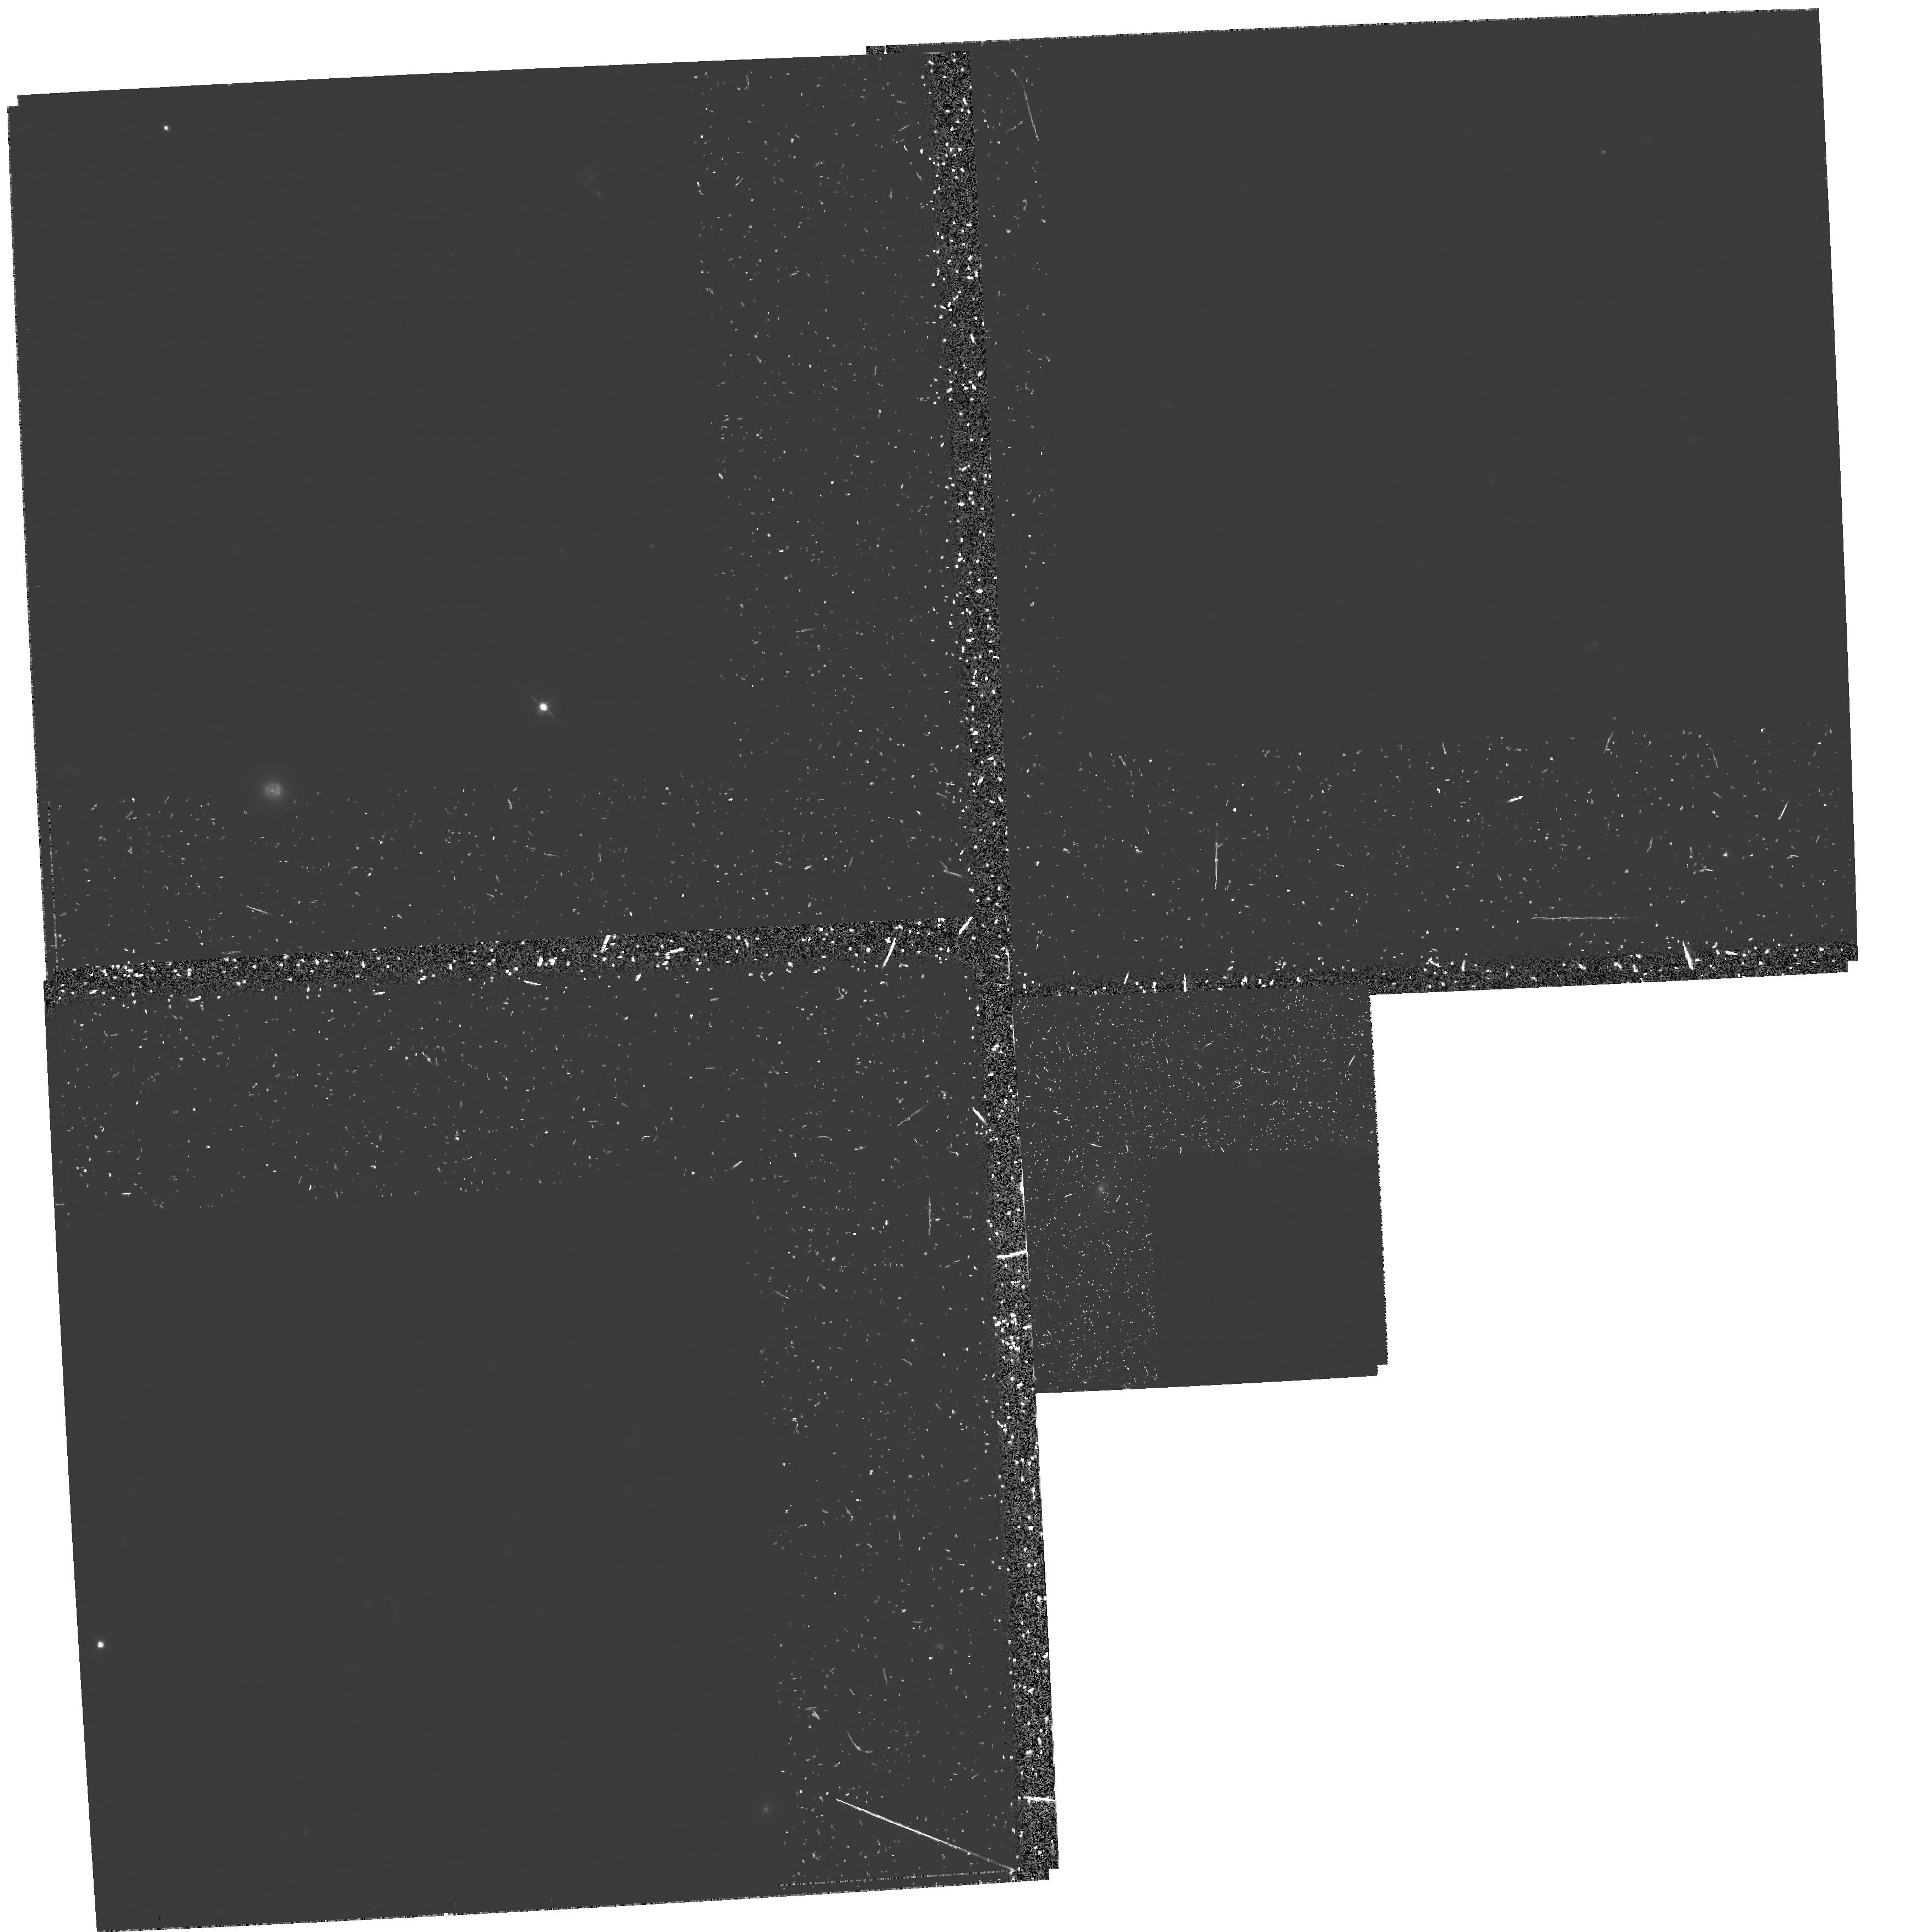
Target: 3C266
Instrument: WFPC2/PC
Filter: F555W-POLQ
Exposure: 2.9 h
Observation ID: hst_6583_06_wfpc2_pc_f555w-polq_u3k506

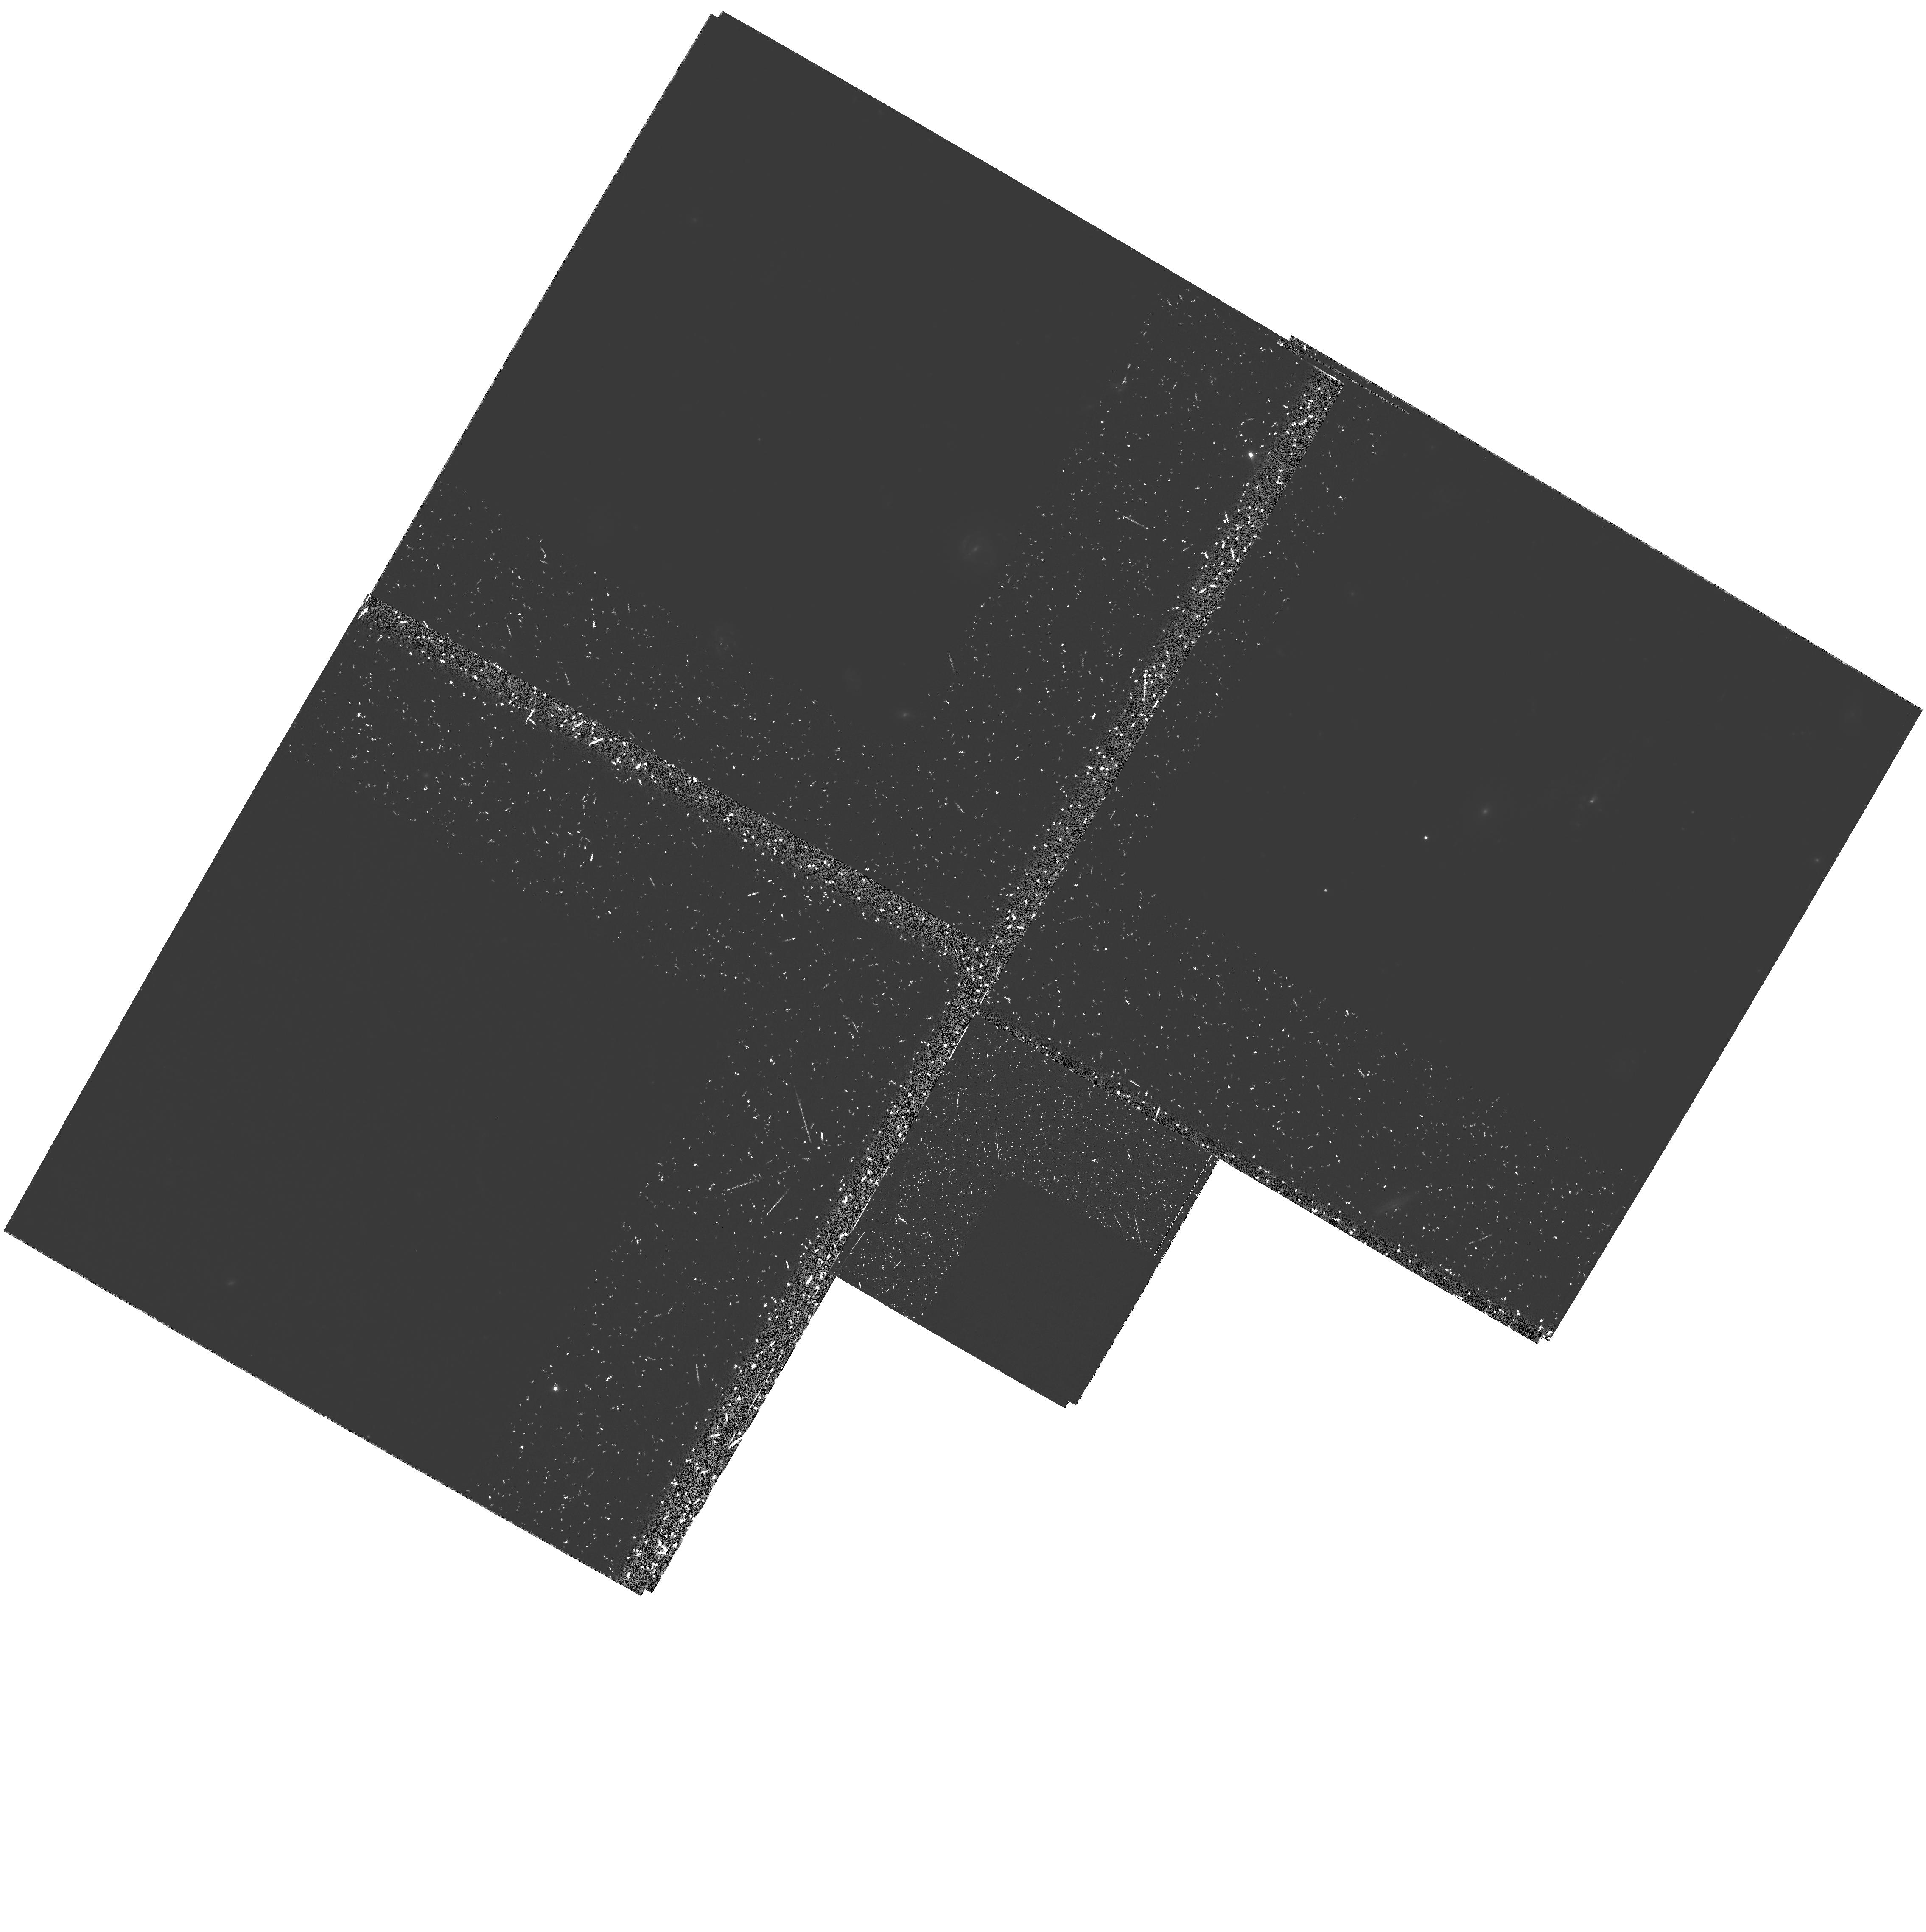
Target: 3C265
Instrument: WFPC2/PC
Filter: F555W-POLQ
Exposure: 2.8 h
Observation ID: hst_6583_01_wfpc2_pc_f555w-polq_u3k501

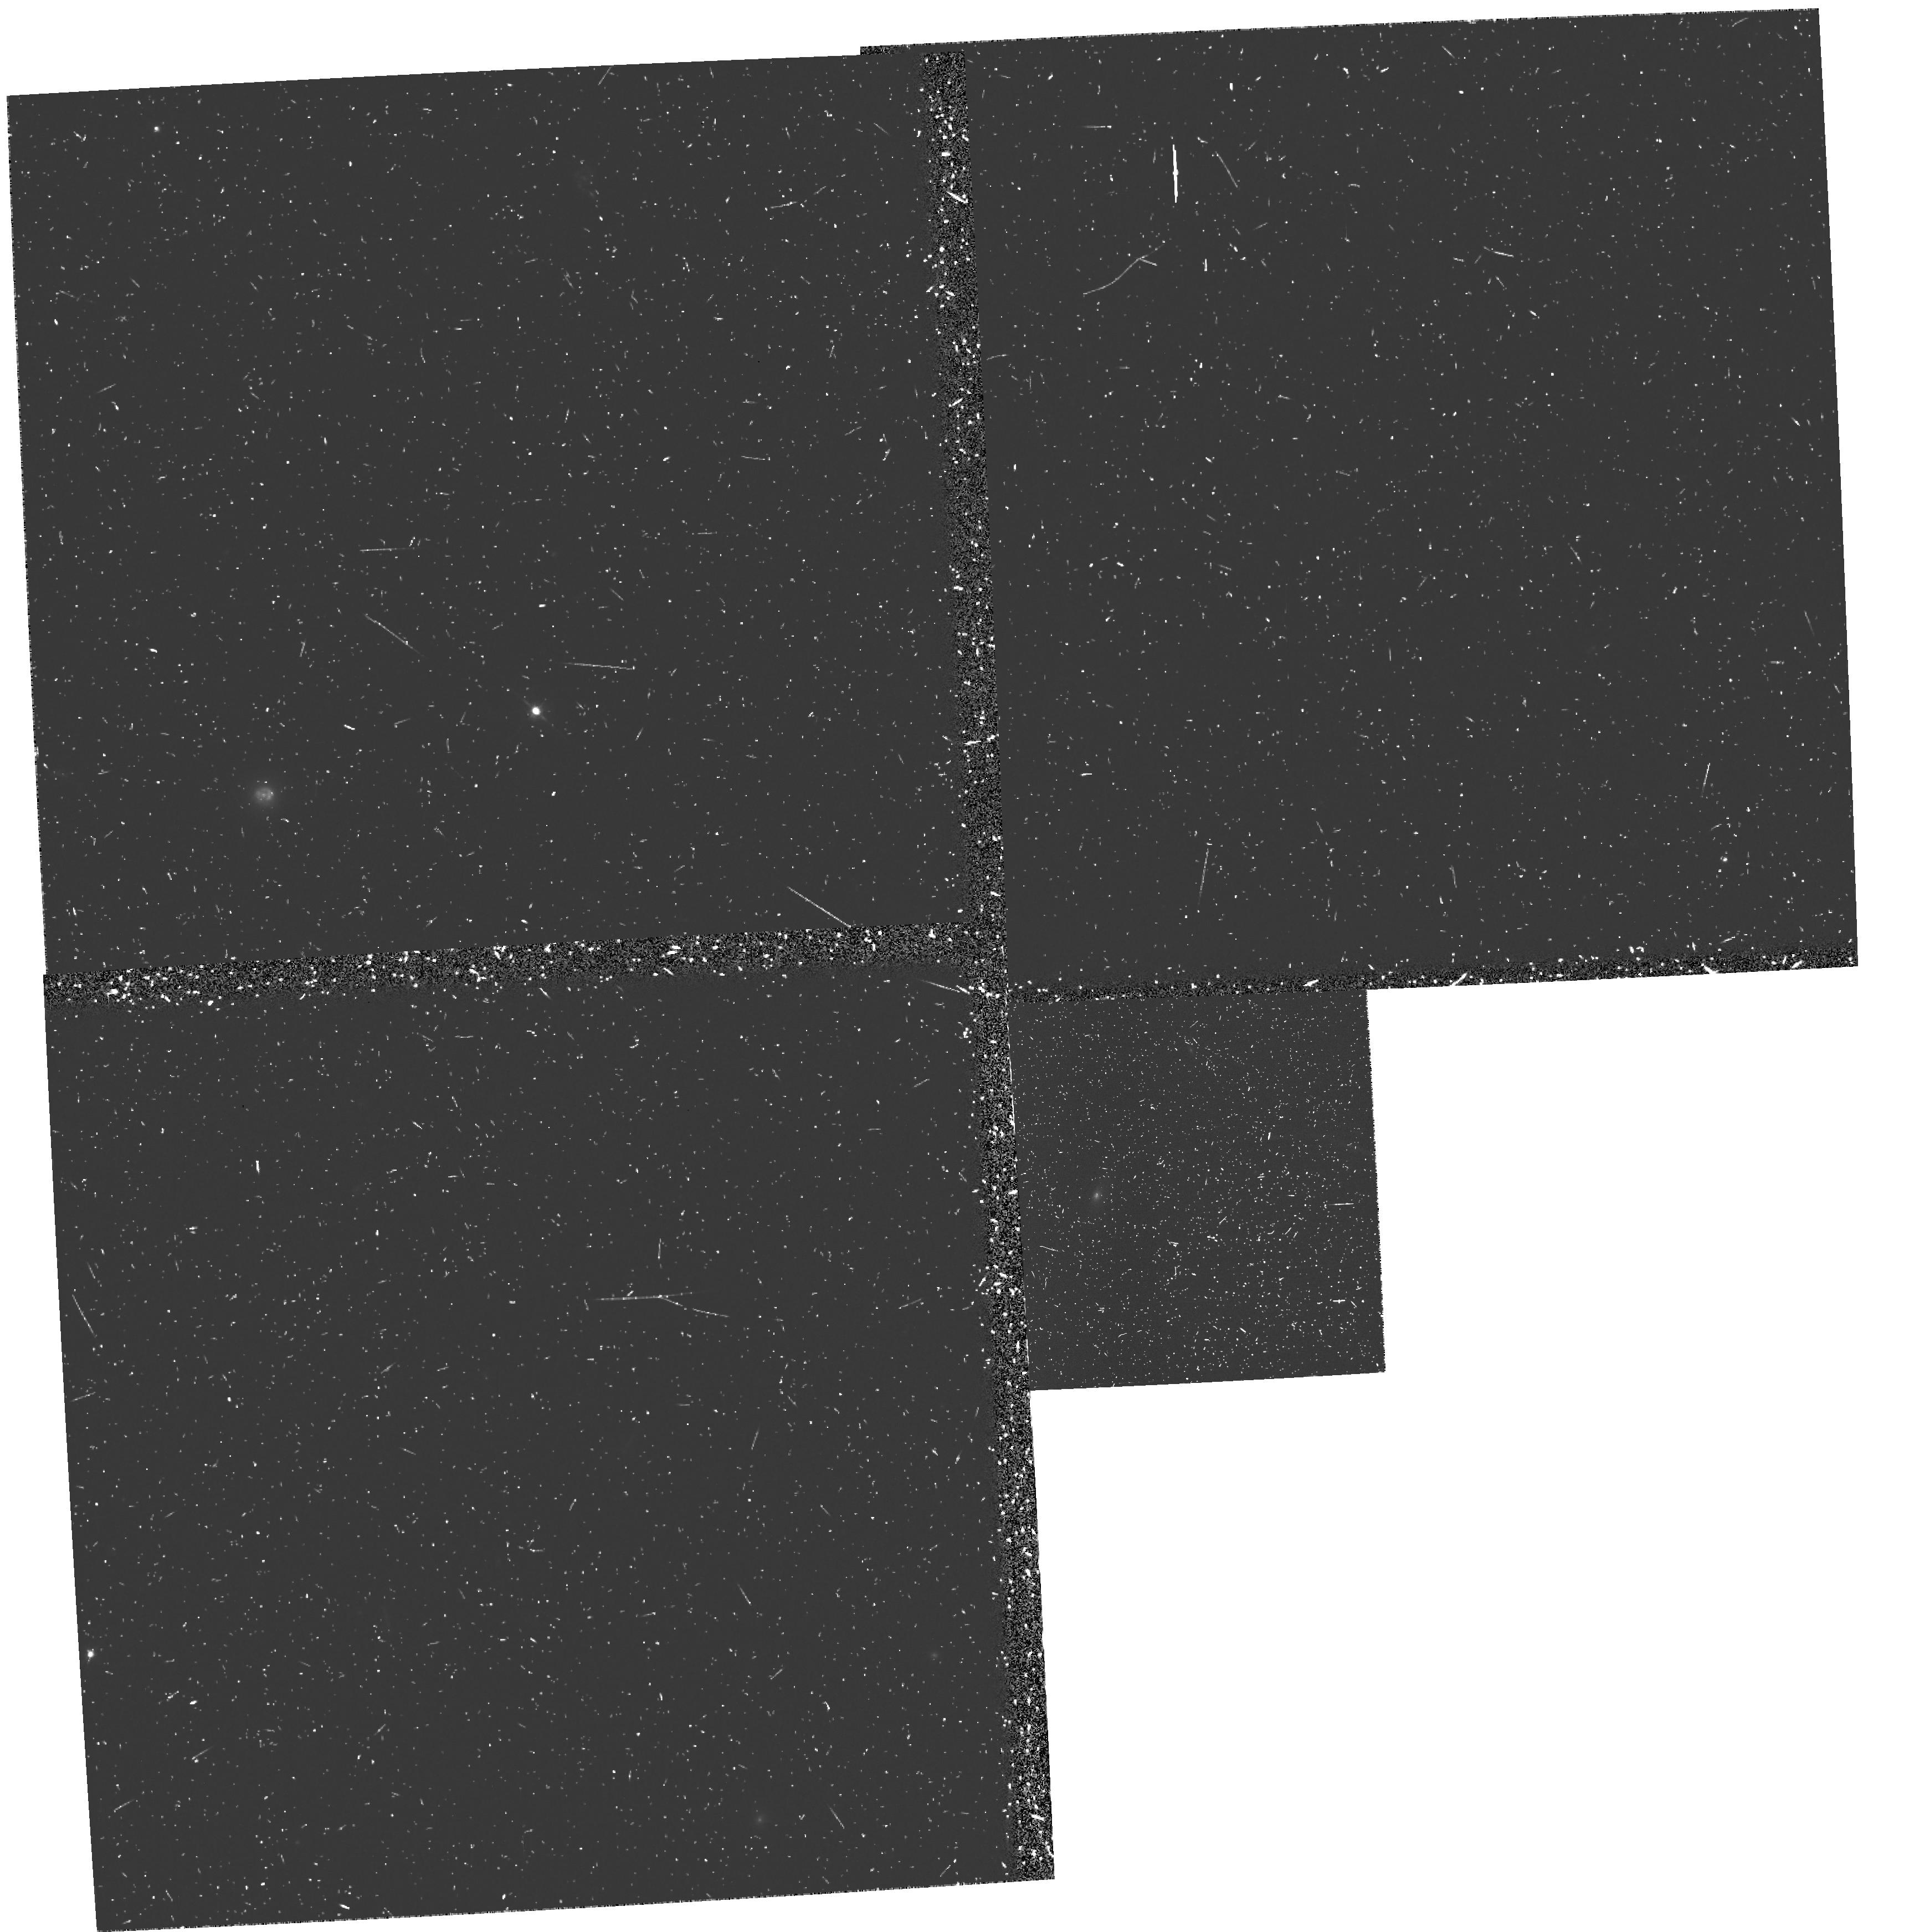
Target: 3C266
Instrument: WFPC2/PC
Filter: F555W
Exposure: 23 min
Observation ID: u3k50606r

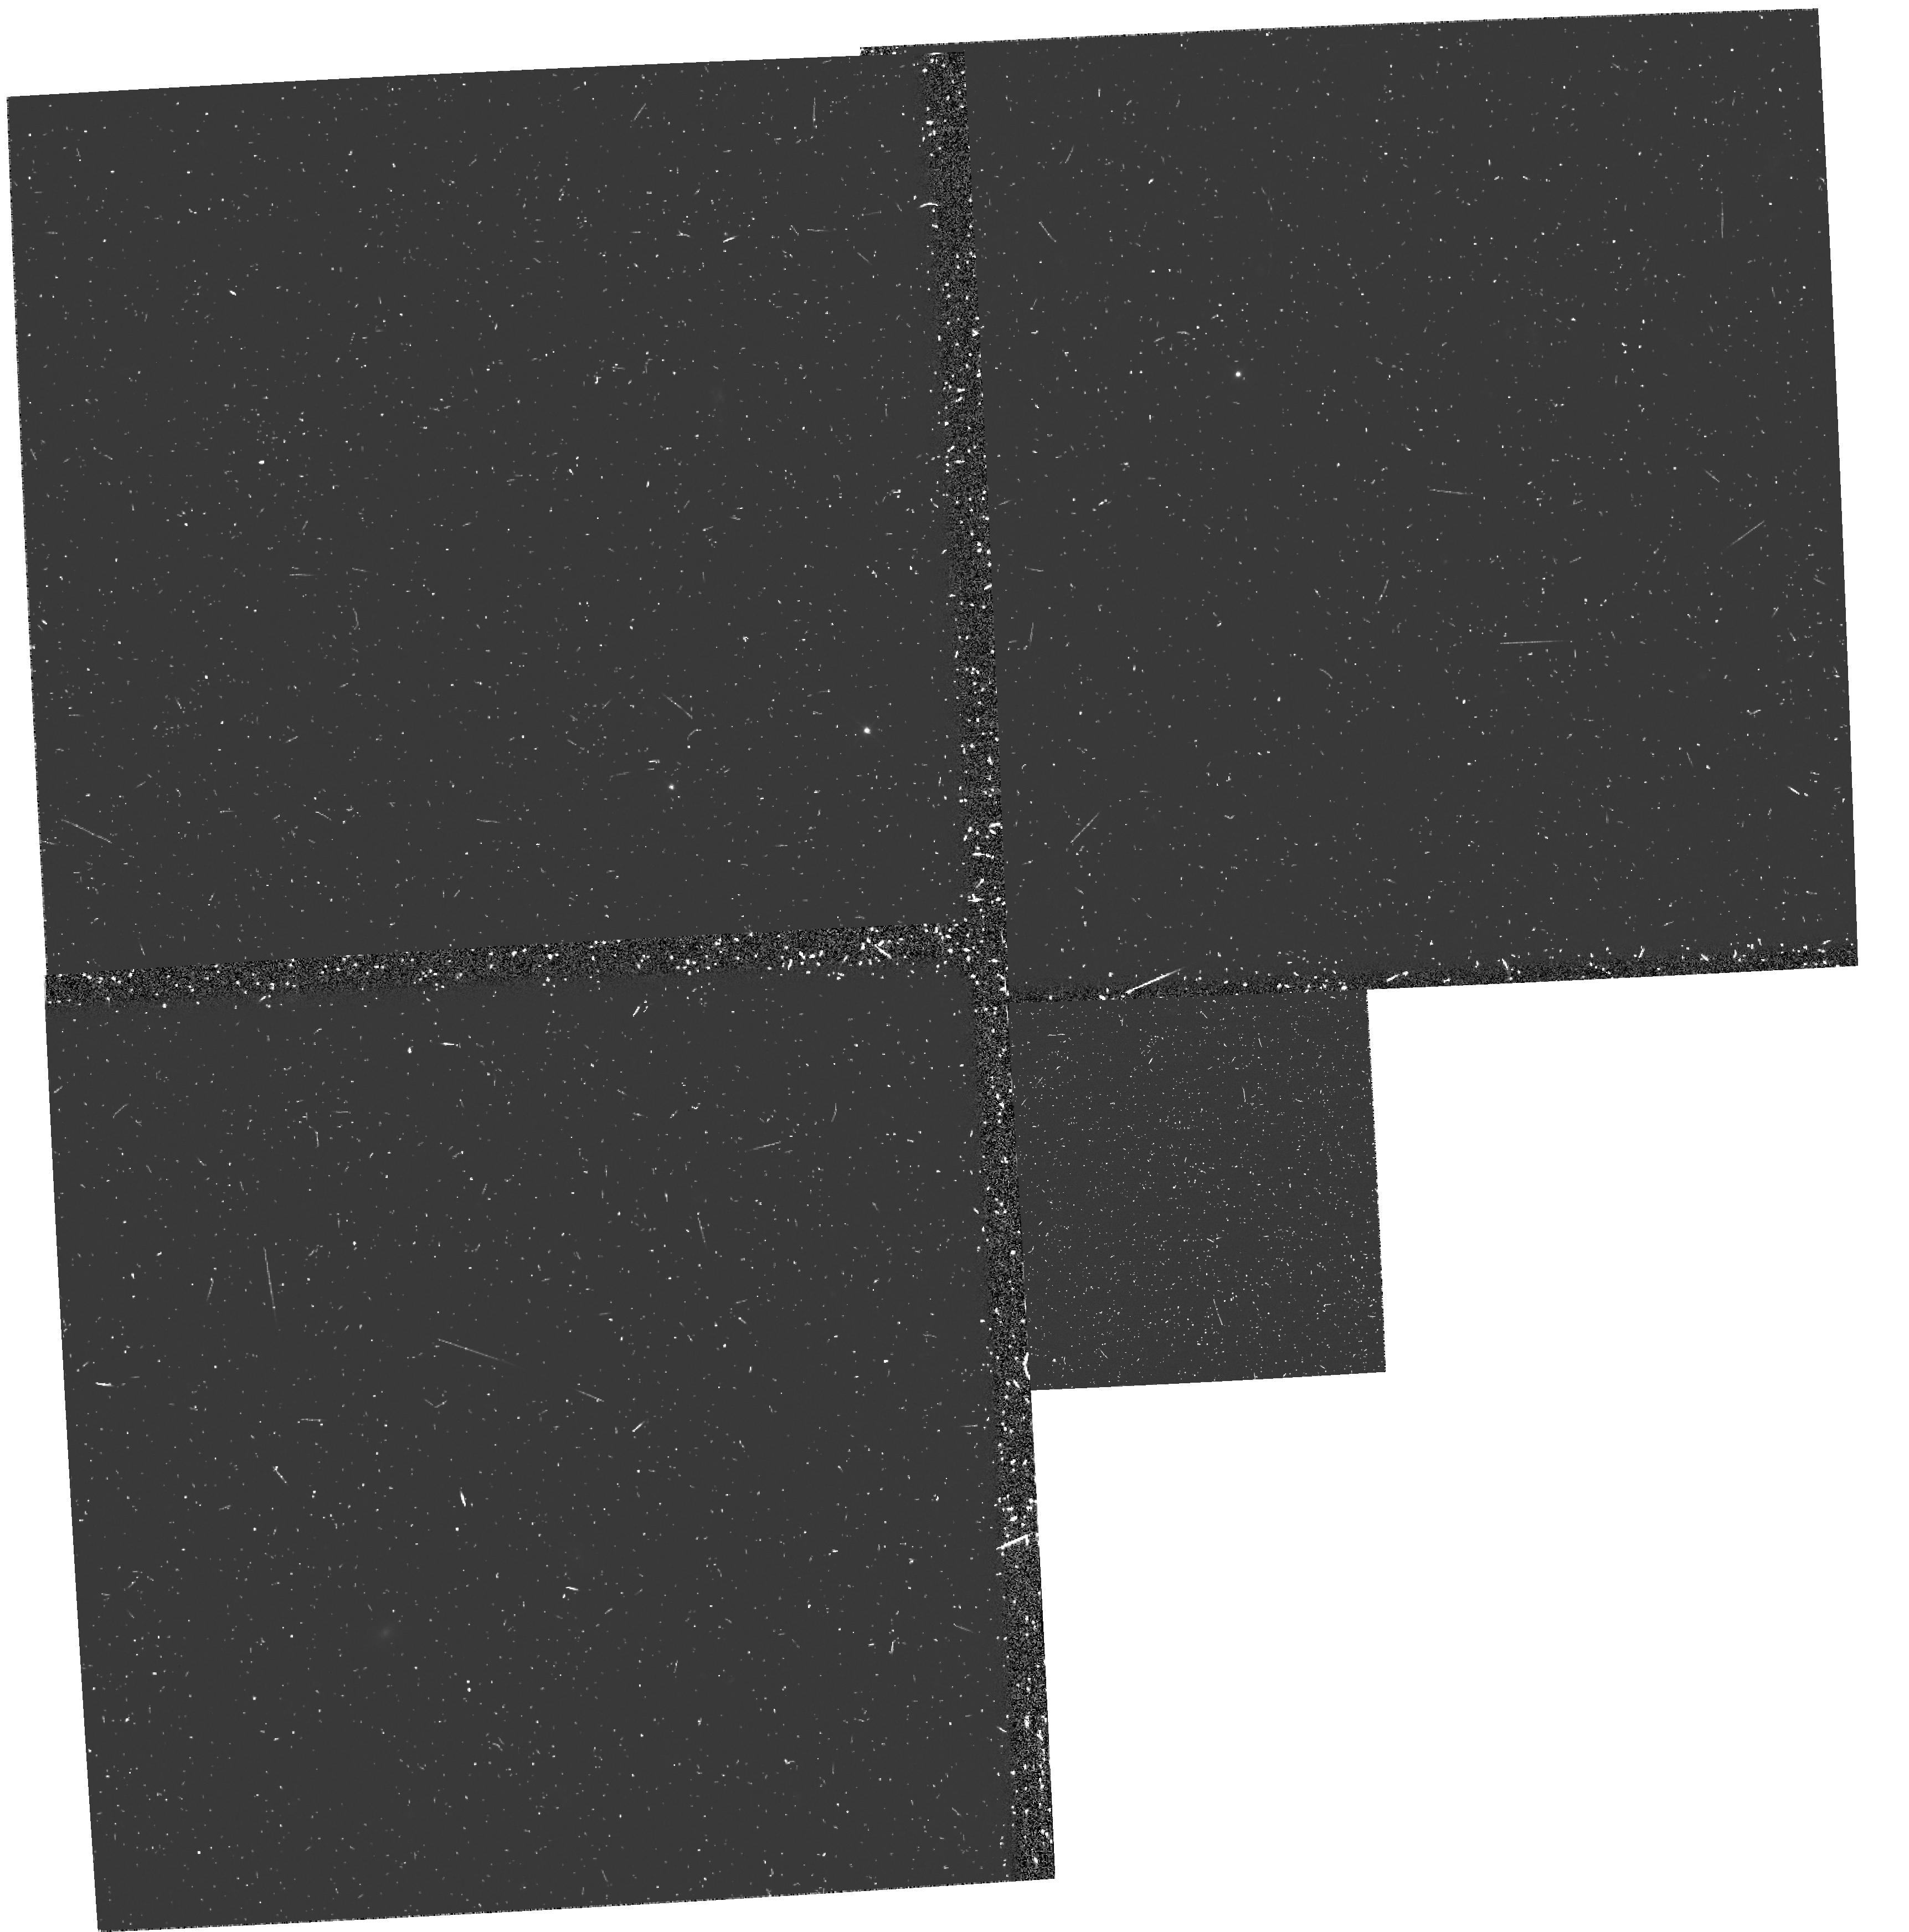
Target: 3C266
Instrument: WFPC2/PC
Filter: F555W
Exposure: 23 min
Observation ID: u3k50506r

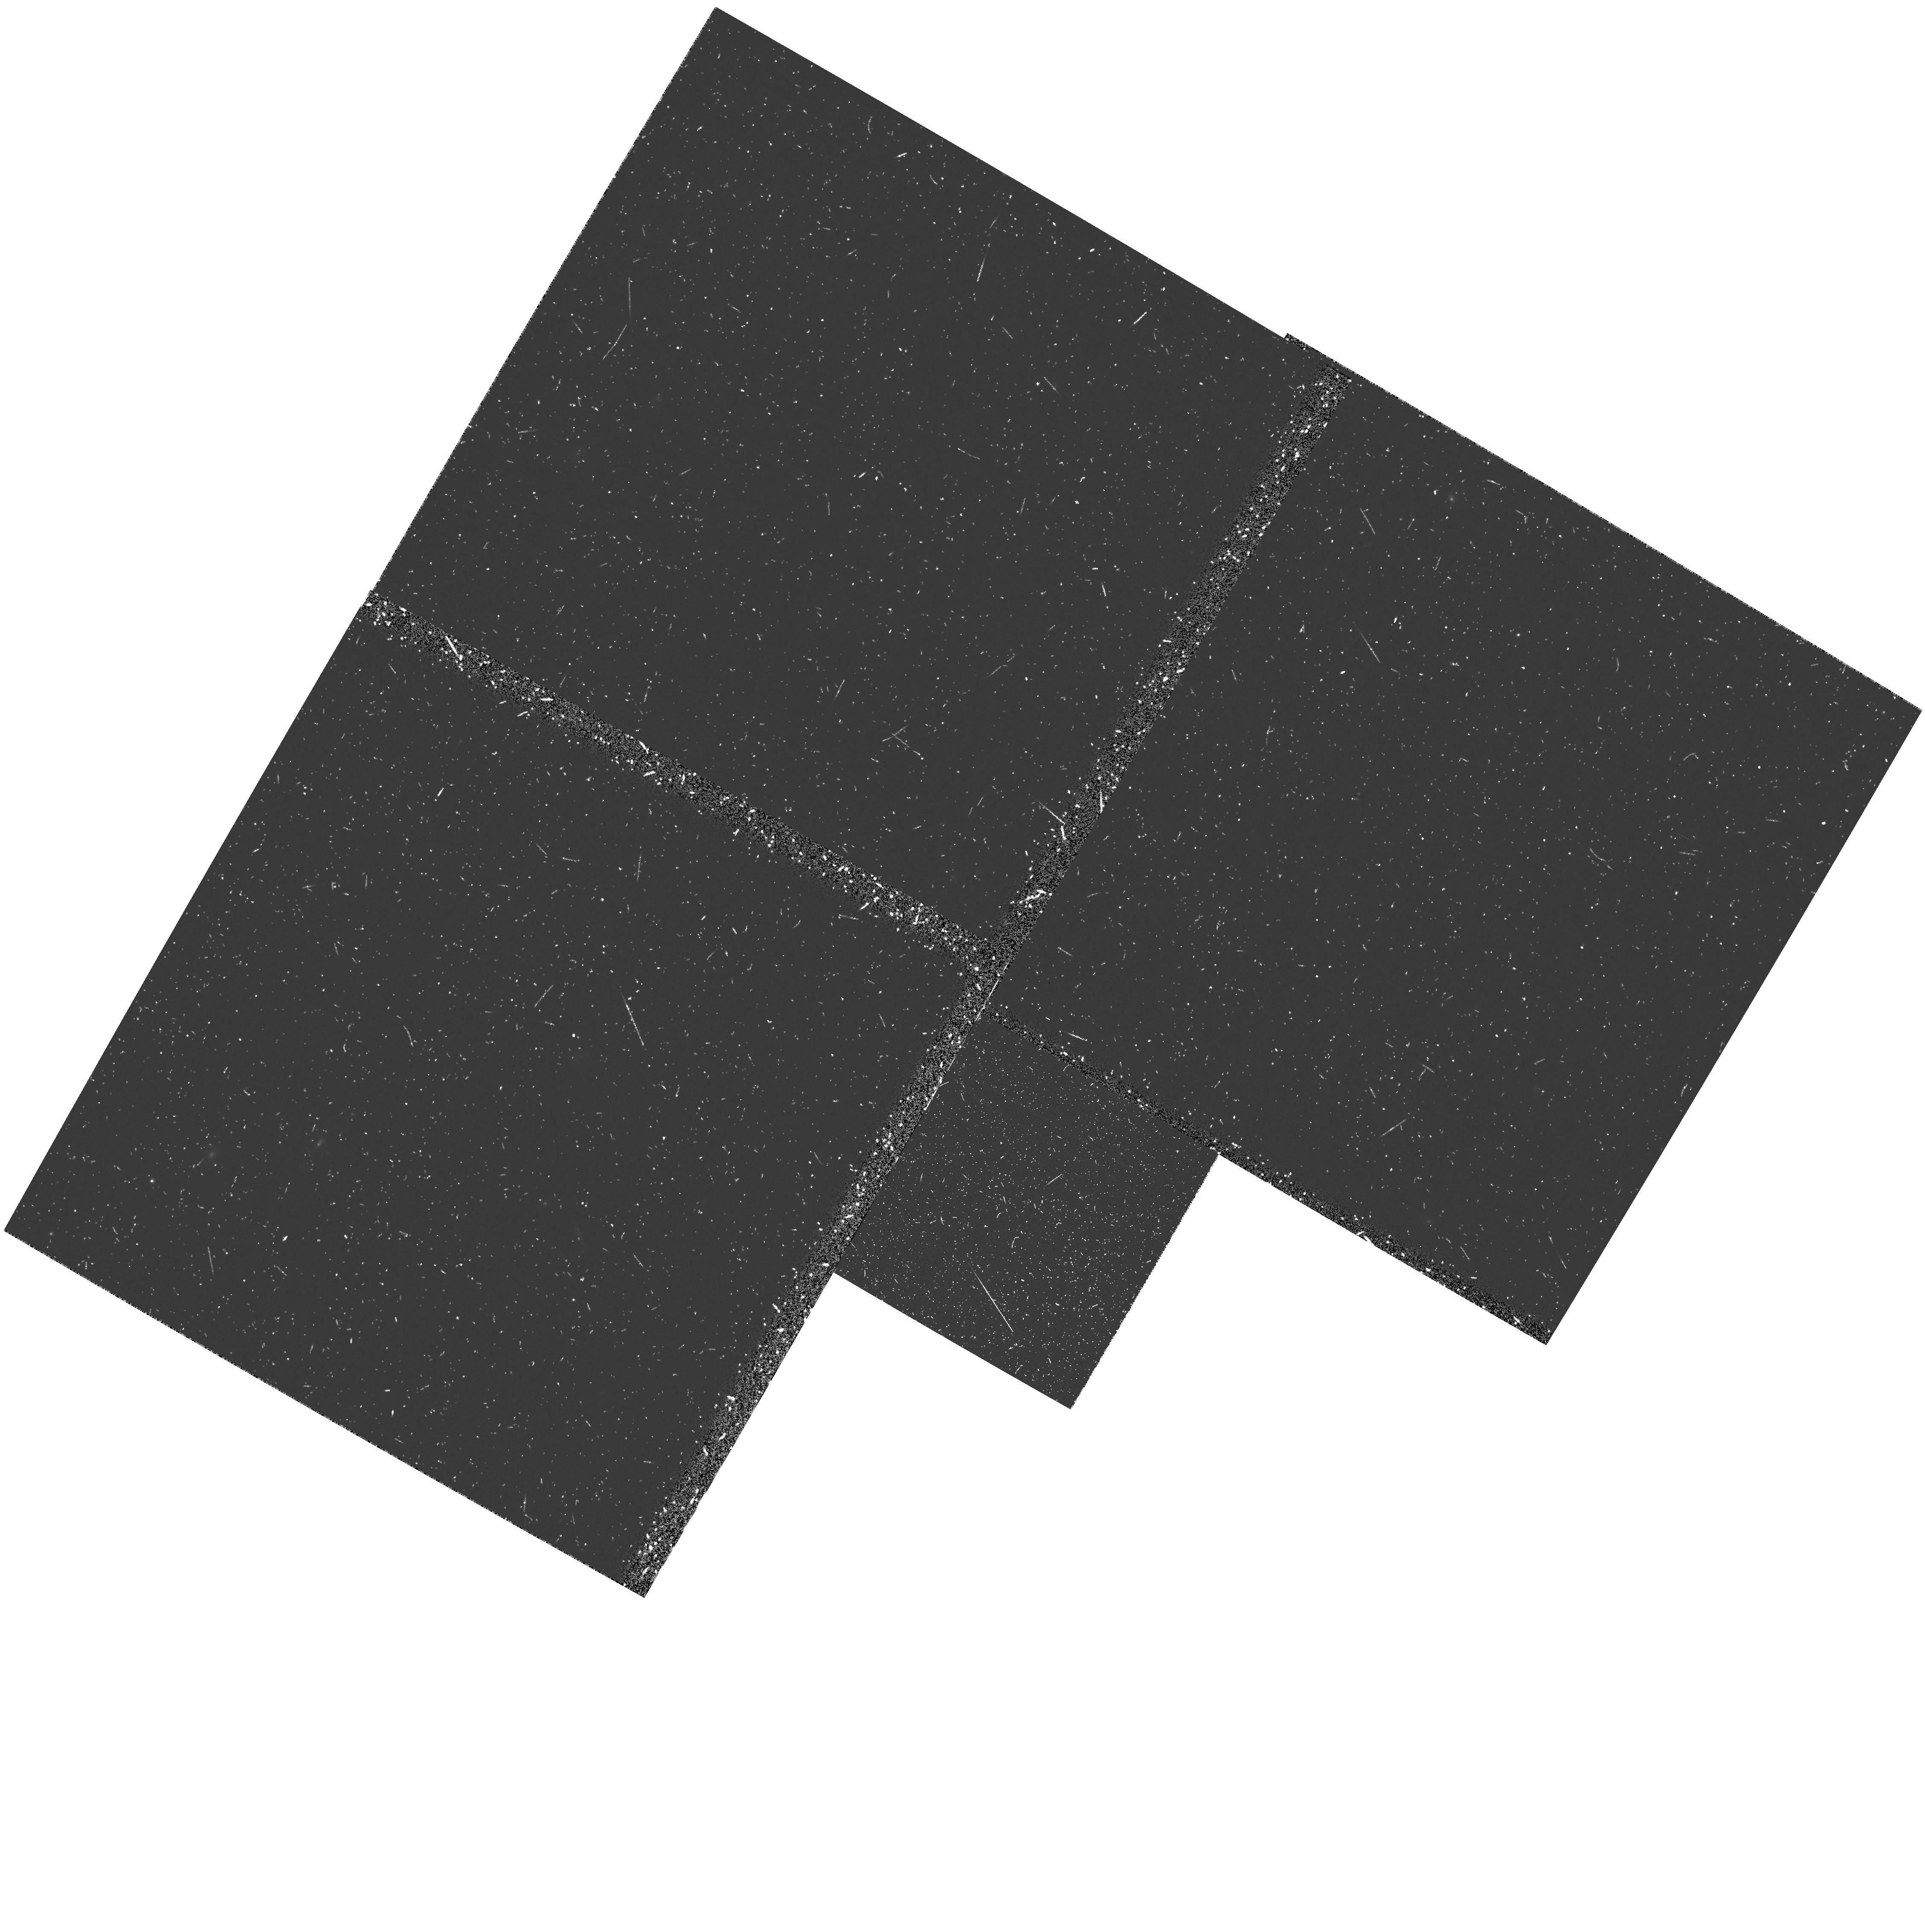
Target: 3C265
Instrument: WFPC2/PC
Filter: F555W
Exposure: 22 min
Observation ID: u3k50208r

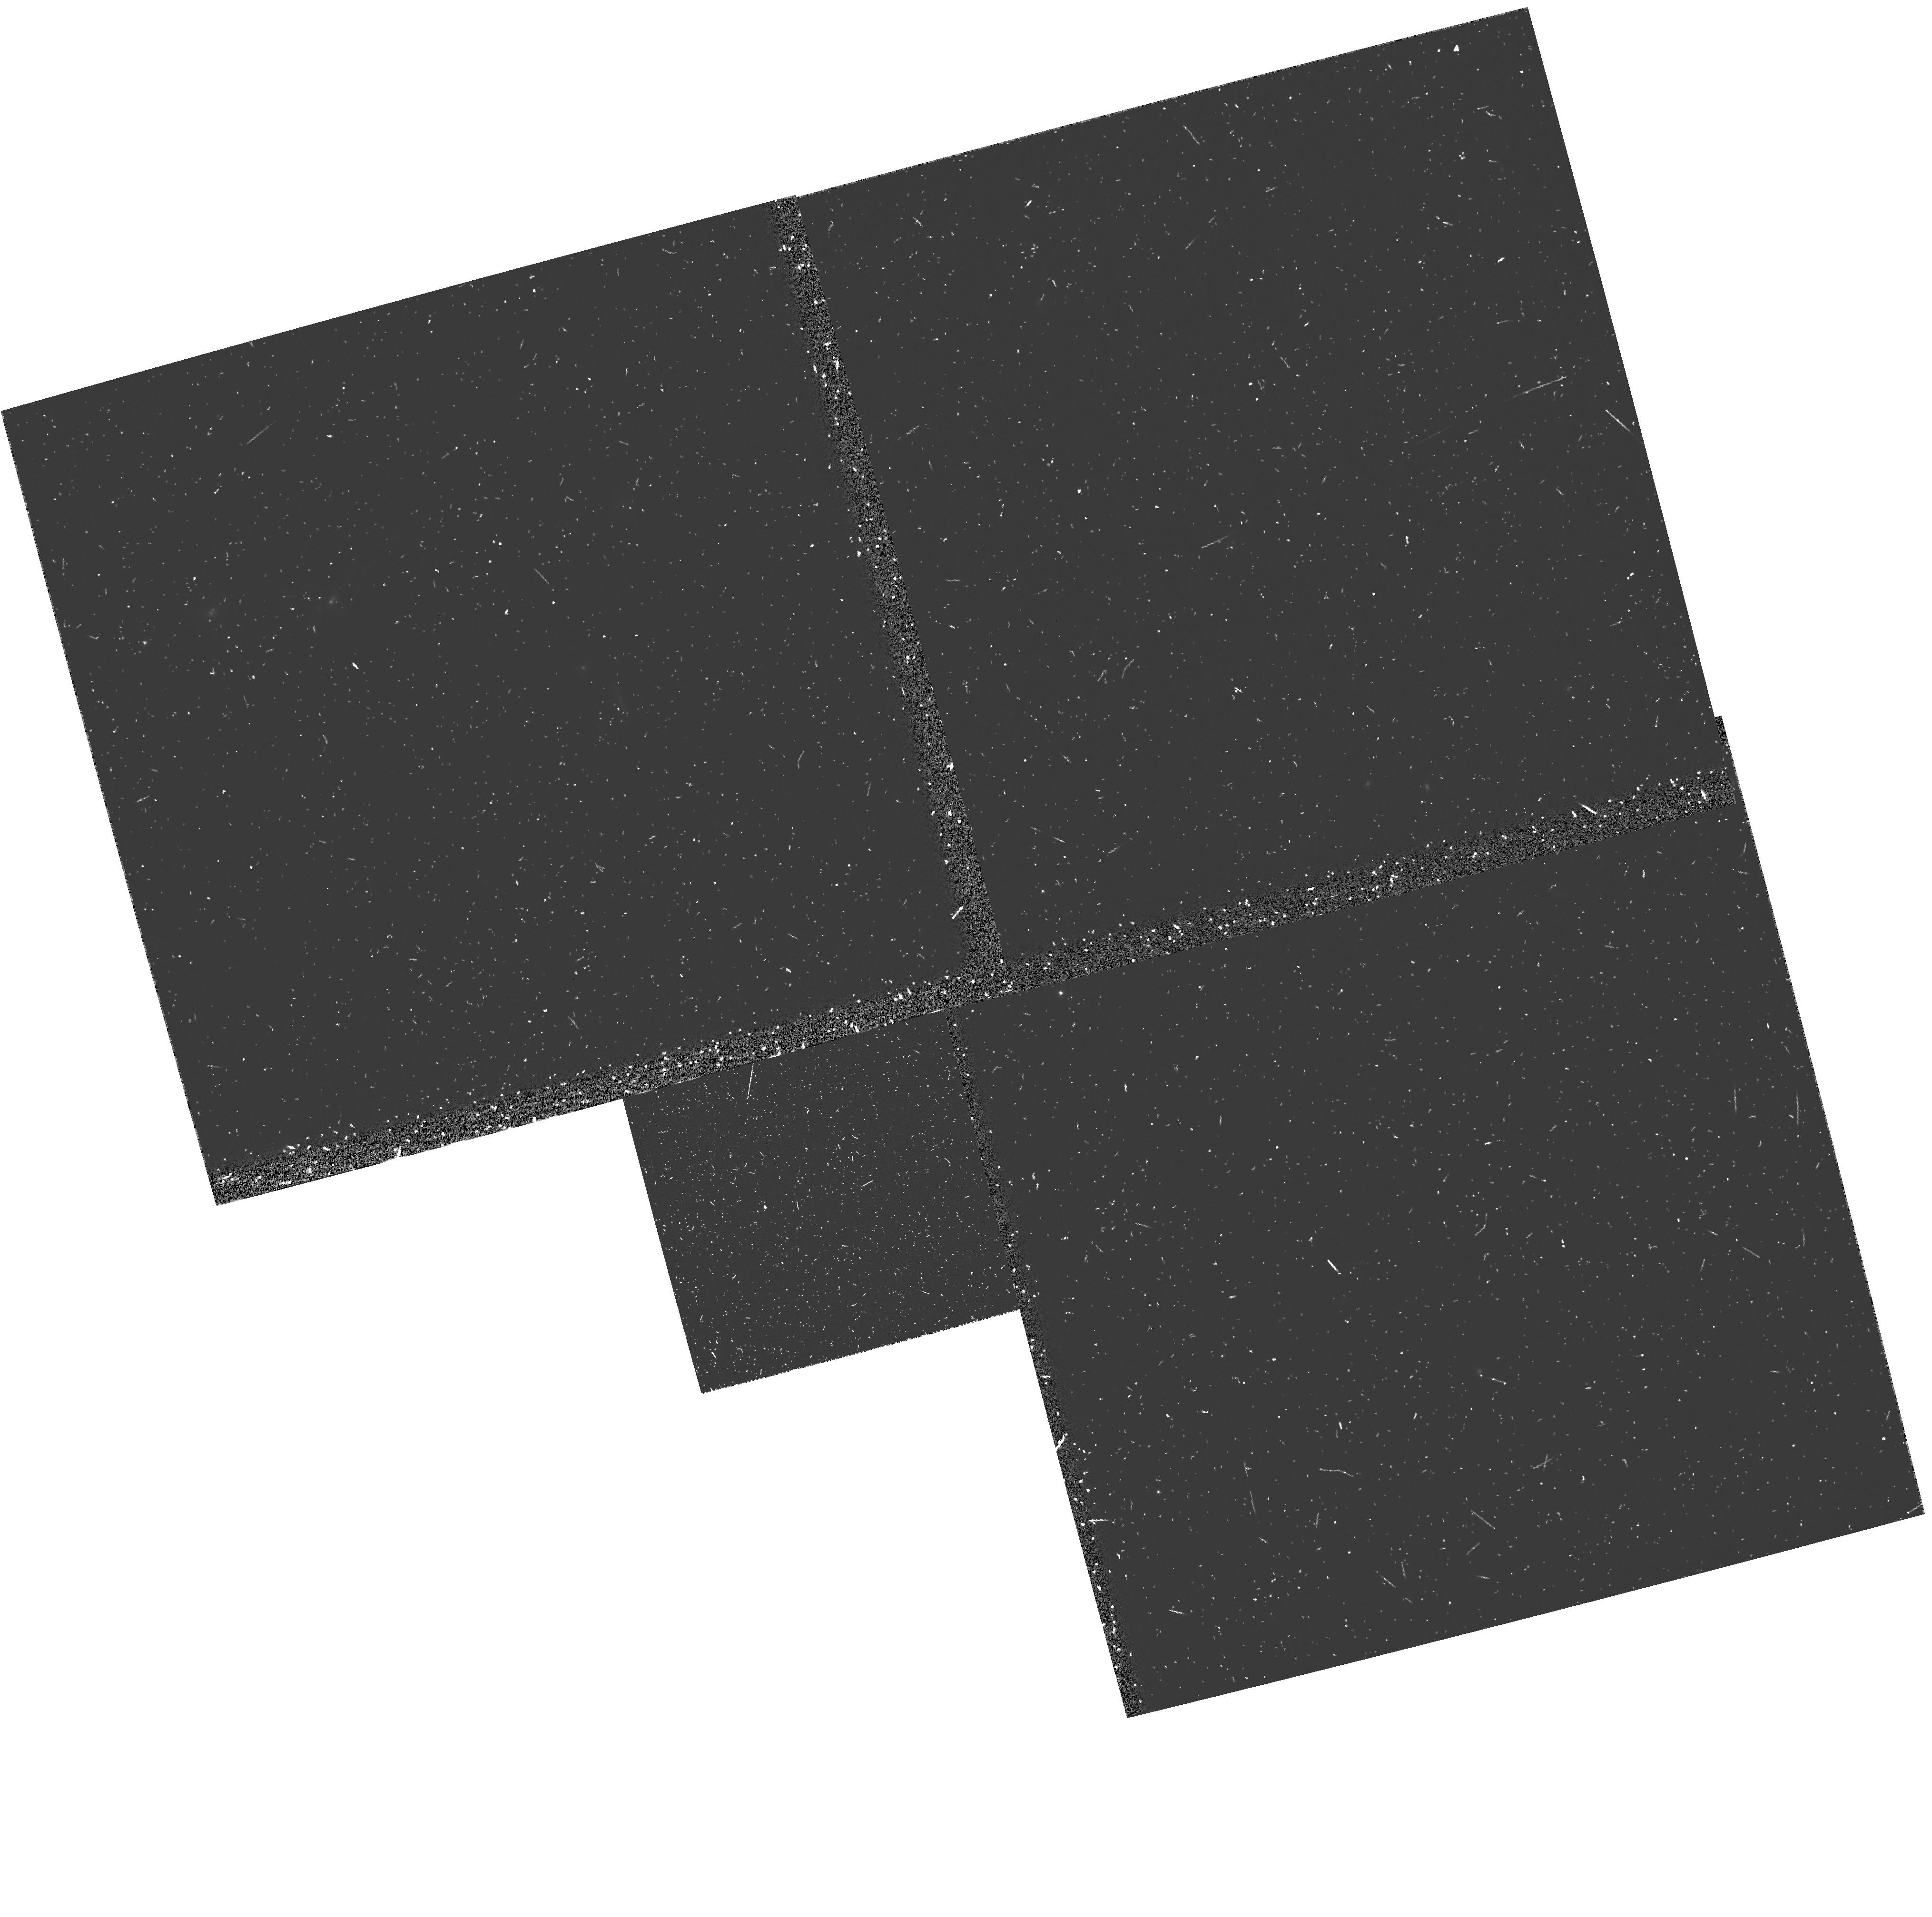
Target: 3C265
Instrument: WFPC2/PC
Filter: F555W
Exposure: 20 min
Observation ID: u3k50403r

The Origin of the Alignment Effect: WFPC2 Imaging Polarimetry of High Redshift Radio Galaxies (PI: Dey, Arjun)

Cycle 4 imaging of z~ 1 radio galaxies has demonstrated that their restframe UV morphologies, which are aligned with the radio axes, are comprised of compact, high surface brightness kpc--scale knots. We propose to employ the unique imaging capabilities of HST to obtain high spatial resolution (~ 0"per1) WFPC2 polarization images of three of the brightest, aligned high redshift (z~1) radio galaxies, 3C265, 3C356 and 3C441. These polarimetric observations are crucial to the understanding of the spectacular morphologies recently discovered in high redshift radio galaxies by HST, and to the investigation of morphological and evolutionary links between radio galaxies and quasars. The objects selected for our study are all known to have highly polarized restframe UV continuum emission based on Keck observations. In addition, Keck spectroscopy of 3C265 (z=0.811) has shown the first evidence of broad, off-nuclear MgII line emission which strongly suggests scattering of radiation from a hidden or `mis-directed' quasar nucleus. The goal of this proposal is to study the kpc--scale spatial distribution of the polarized light and infer the physical properties of the nucleus and detailed spatial structure of the scattering medium in these galaxies. These high spatial resolution observations of prototypical aligned radio galaxies will also provide stringent tests of the radio galaxy -- quasar AGN unification model and the scattering hypothesis for the alignment effect seen in high redshift radio galaxies.